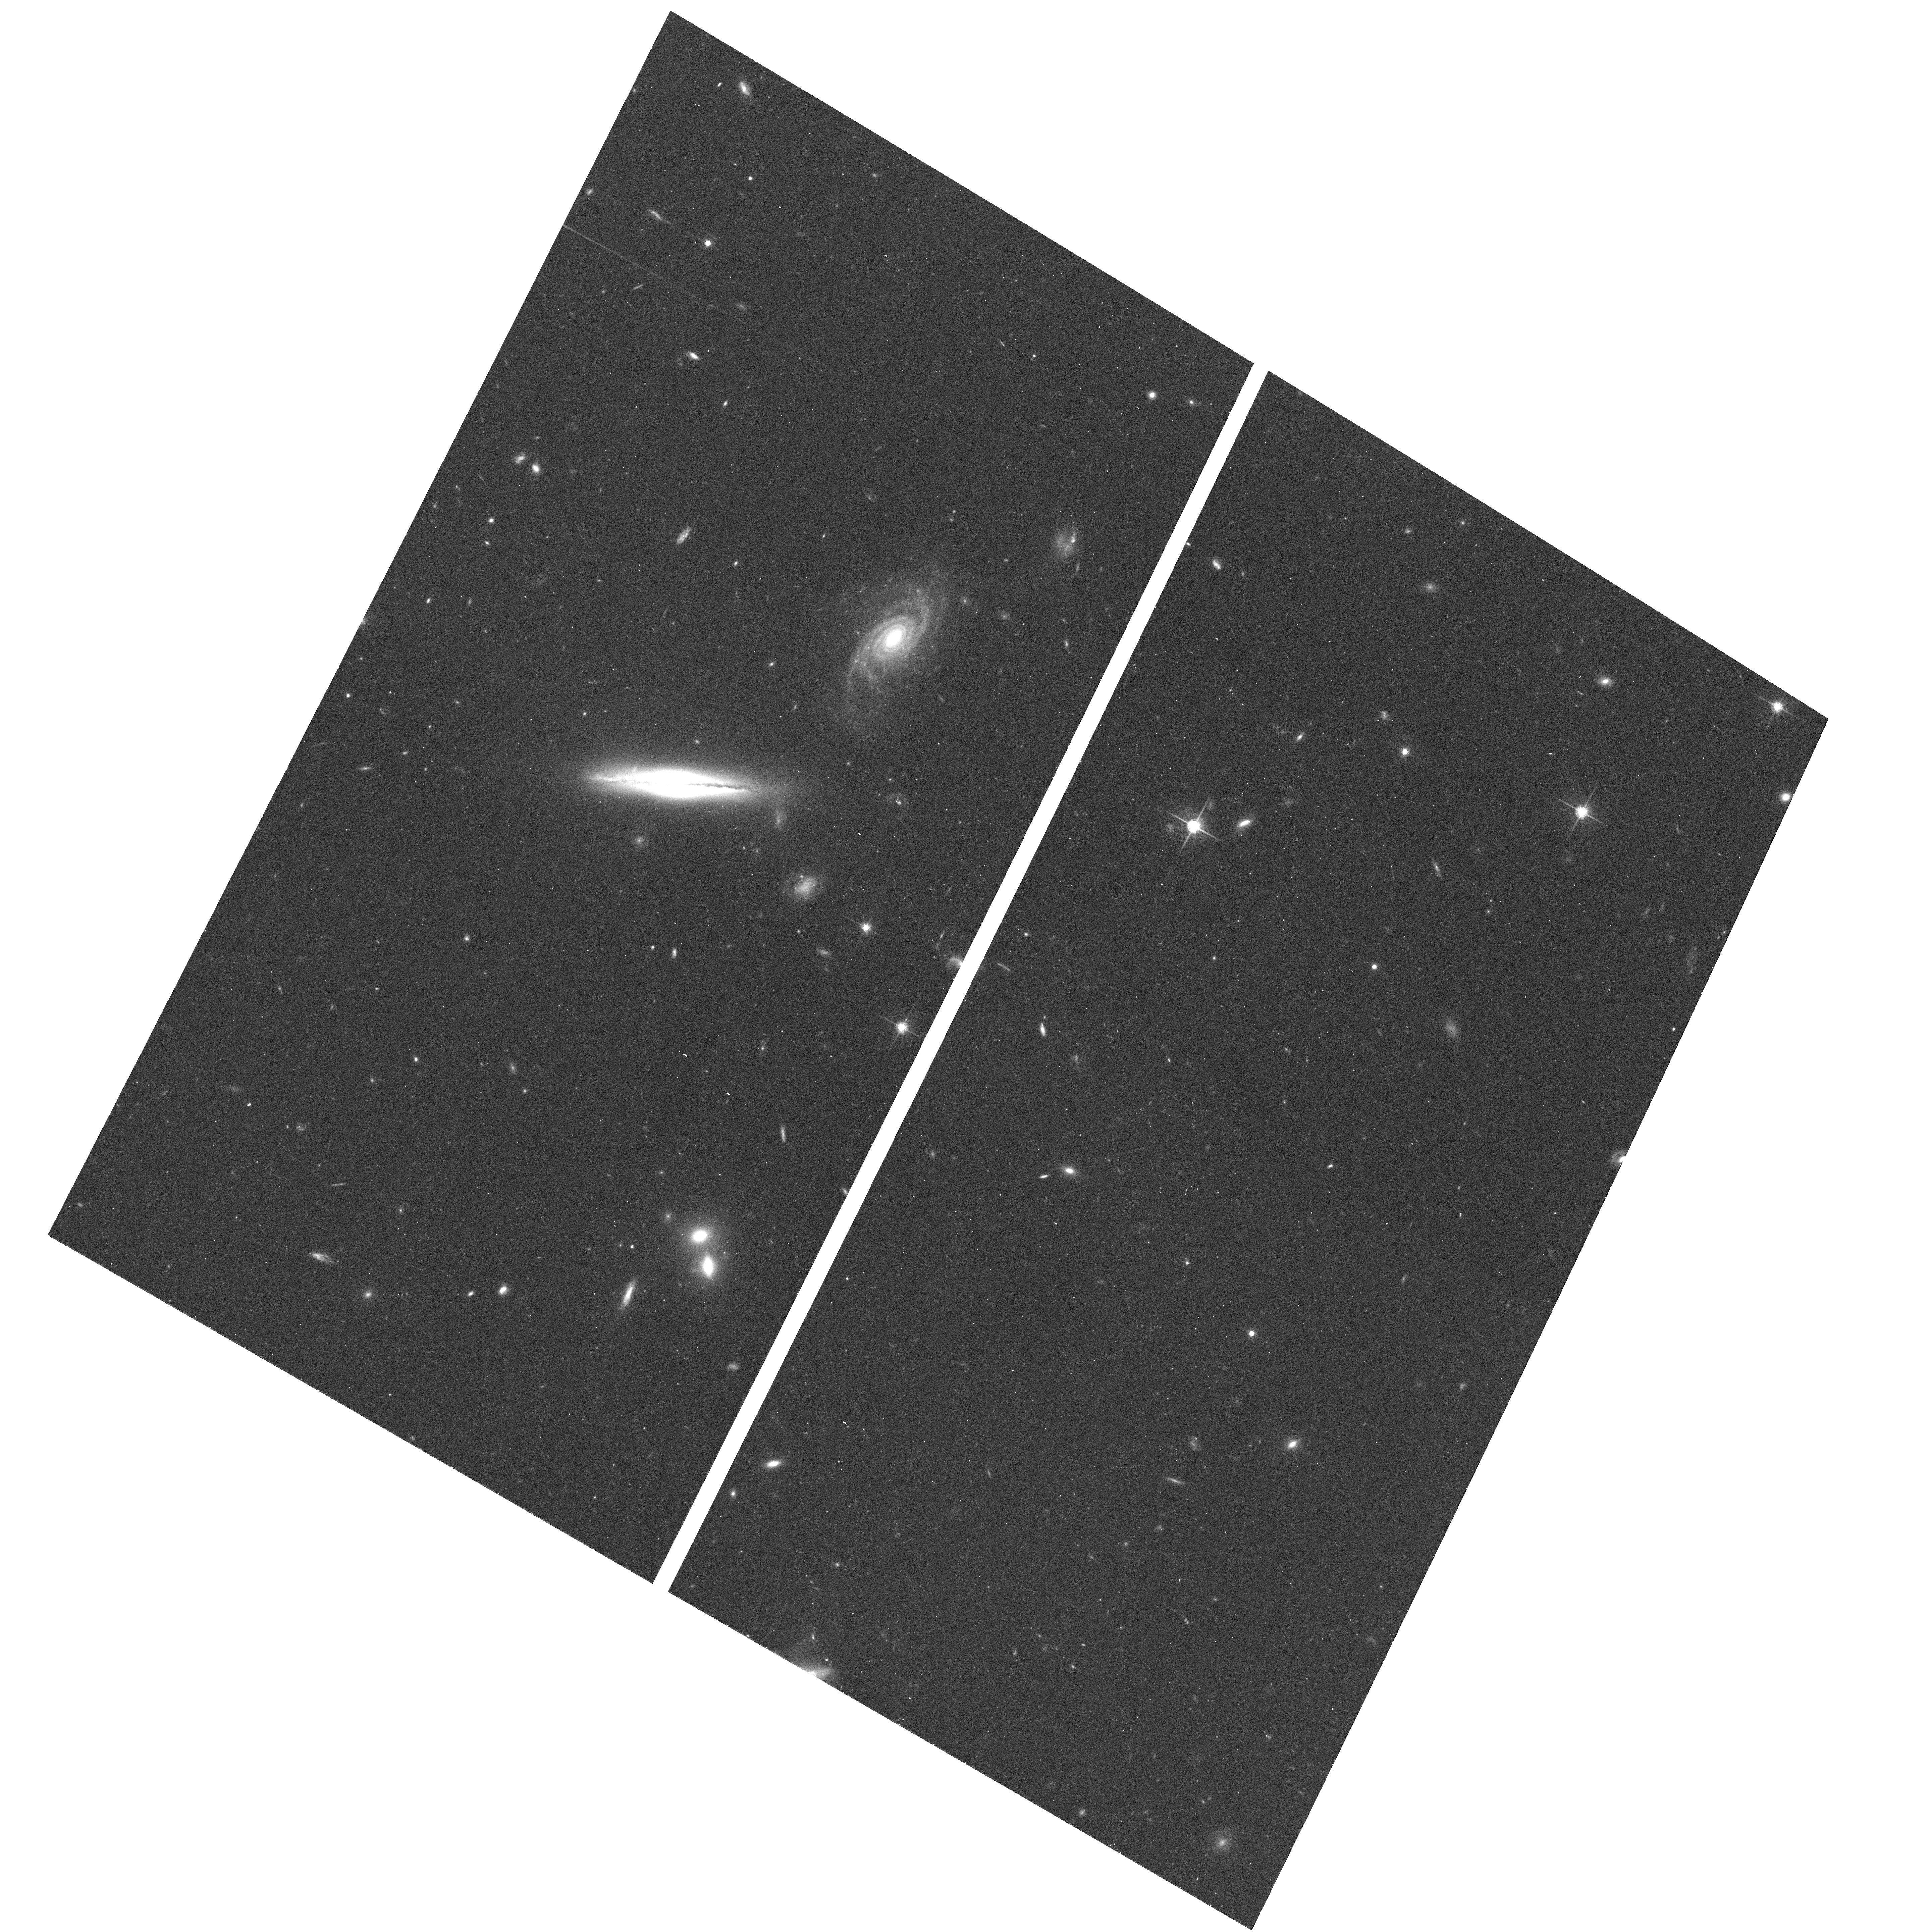
Target: 0313-1917
Instrument: ACS/WFC
Filter: F775W
Exposure: 17 min
Observation ID: hst_9376_01_acs_wfc_f775w_j8e301

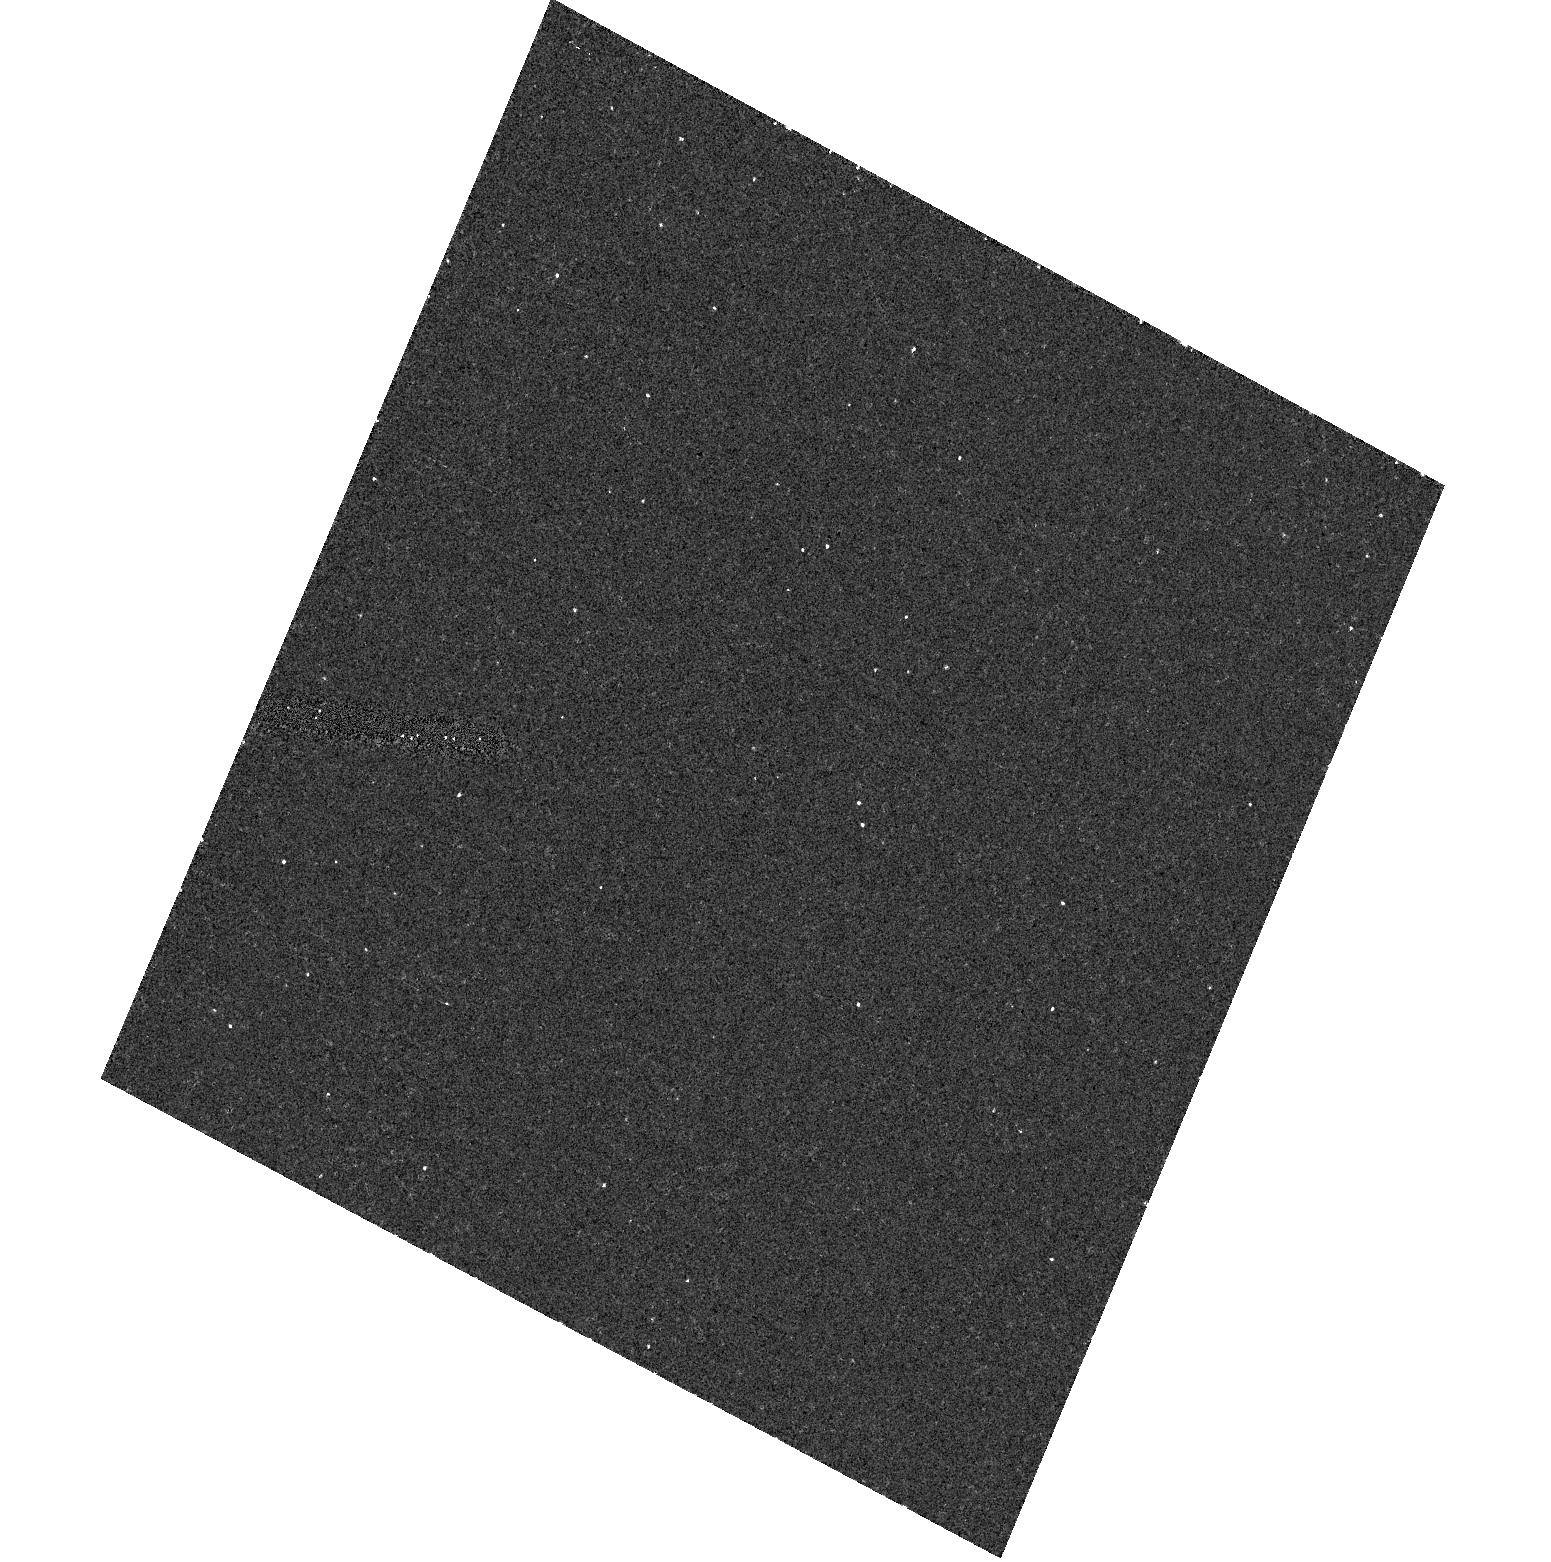
Target: field at RA 48.967°, Dec -19.112°
Instrument: ACS/HRC
Filter: F892N
Exposure: 13 min
Observation ID: hst_9376_01_acs_hrc_f892n_j8e301

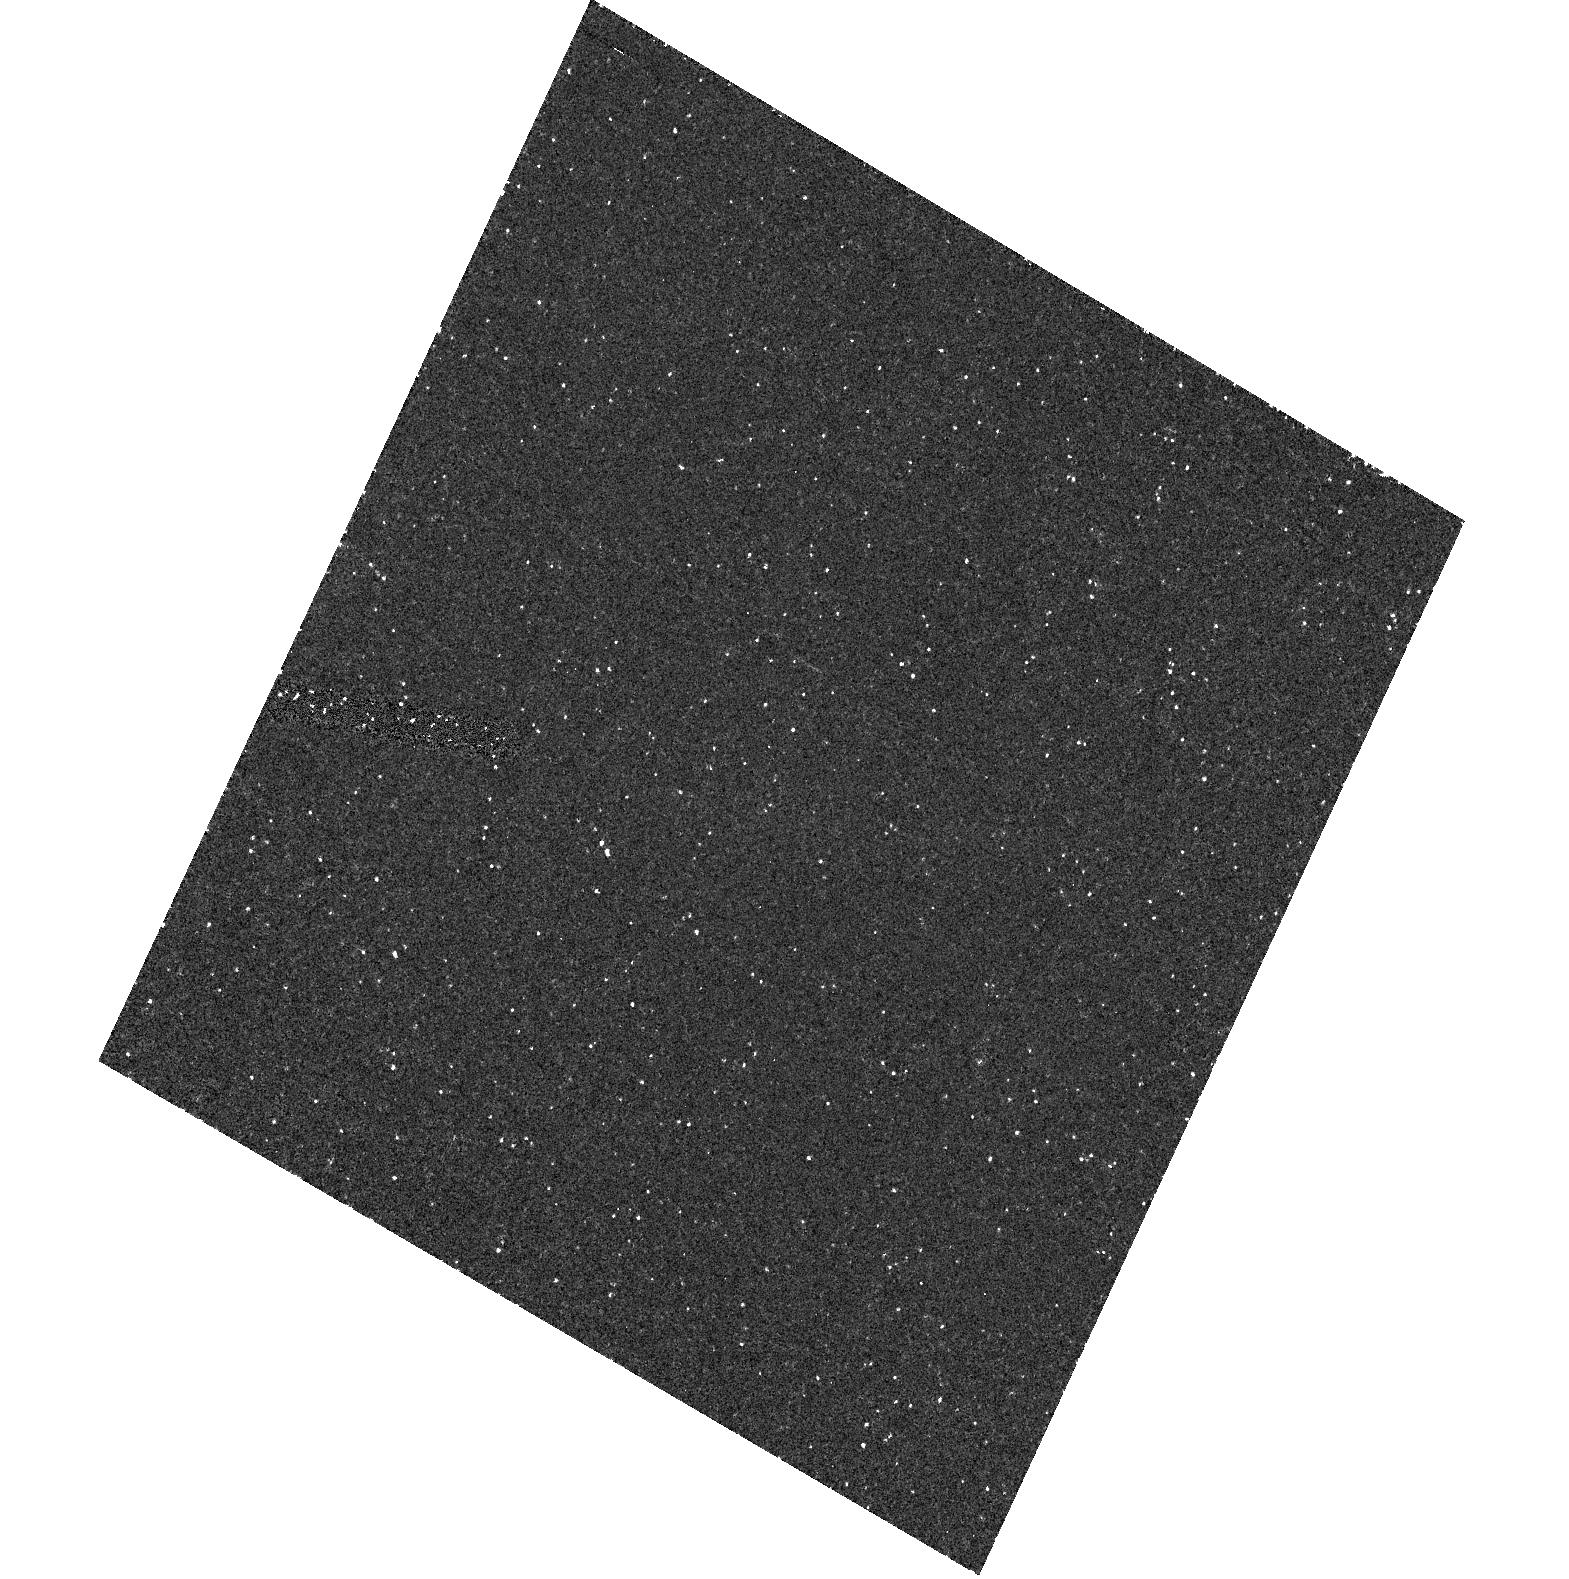
Target: 0313-1917
Instrument: ACS/HRC
Filter: F250W
Exposure: 43 min
Observation ID: hst_9376_02_acs_hrc_f250w_j8e302

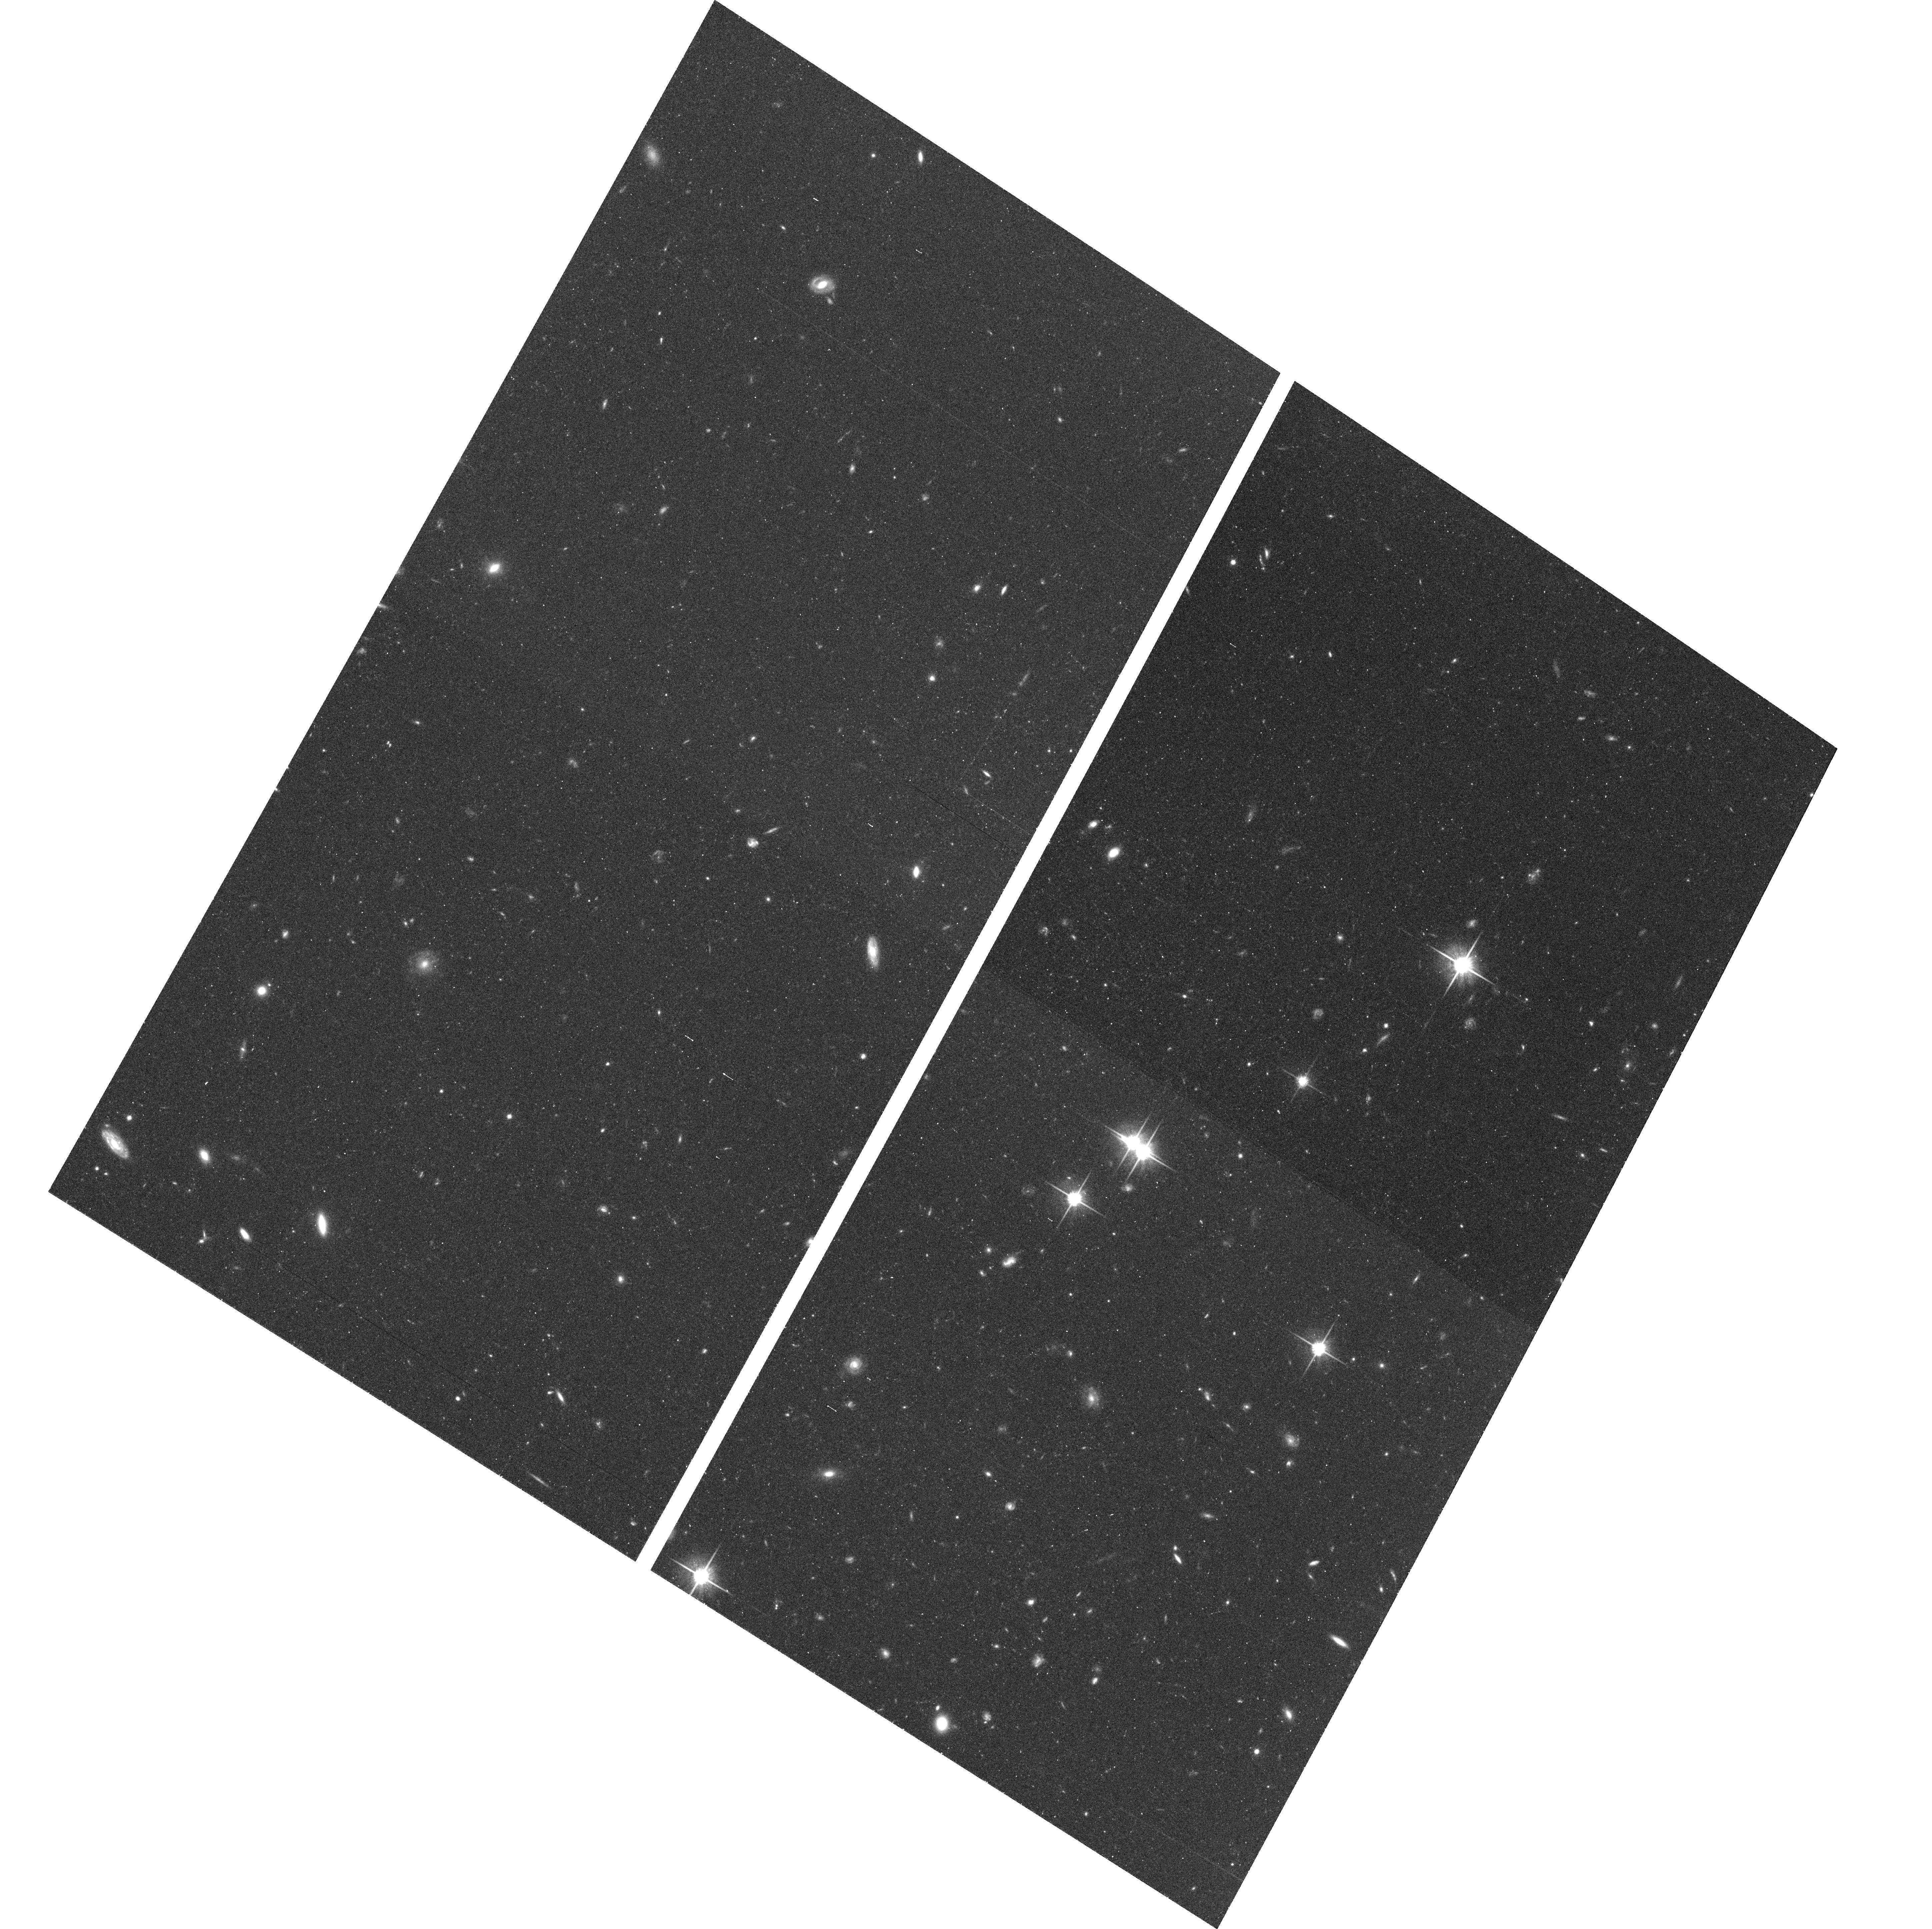
Target: field at RA 48.967°, Dec -19.112°
Instrument: ACS/WFC
Filter: F814W
Exposure: 39 min
Observation ID: hst_9376_02_acs_wfc_f814w_j8e302

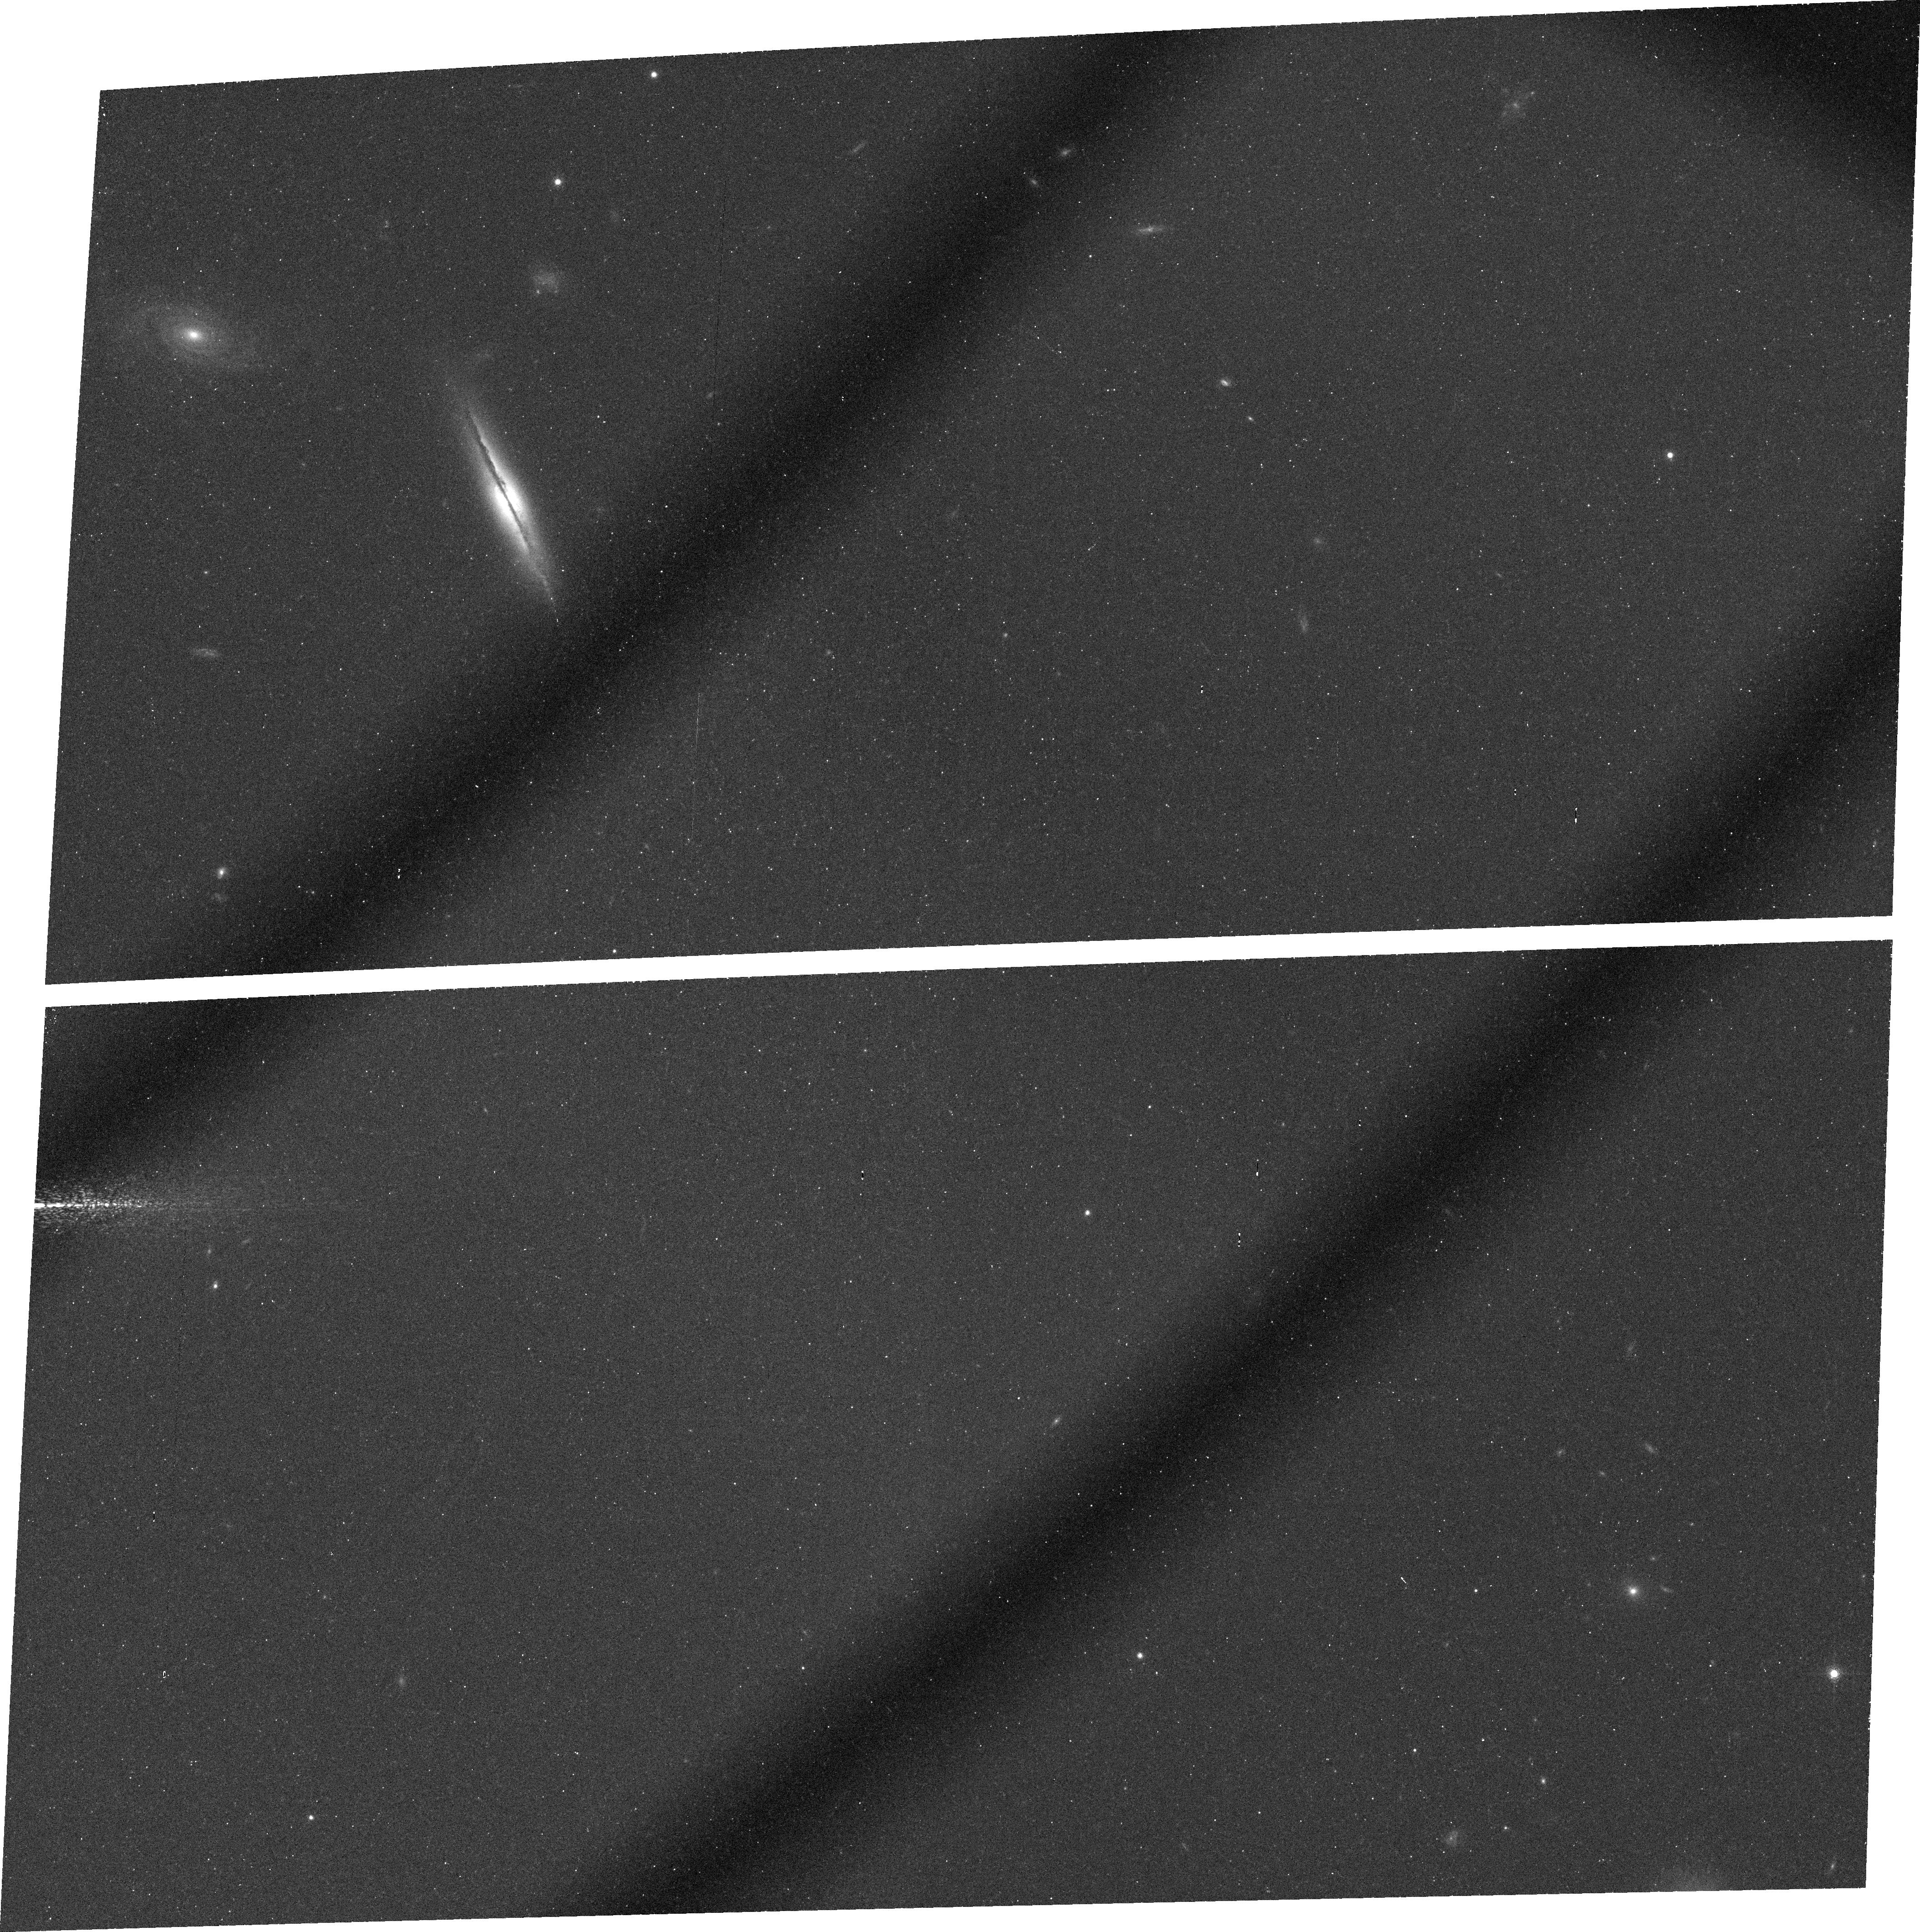
Target: 0313-1917
Instrument: ACS/WFC
Filter: FR716N
Exposure: 42 min
Observation ID: j8e301040

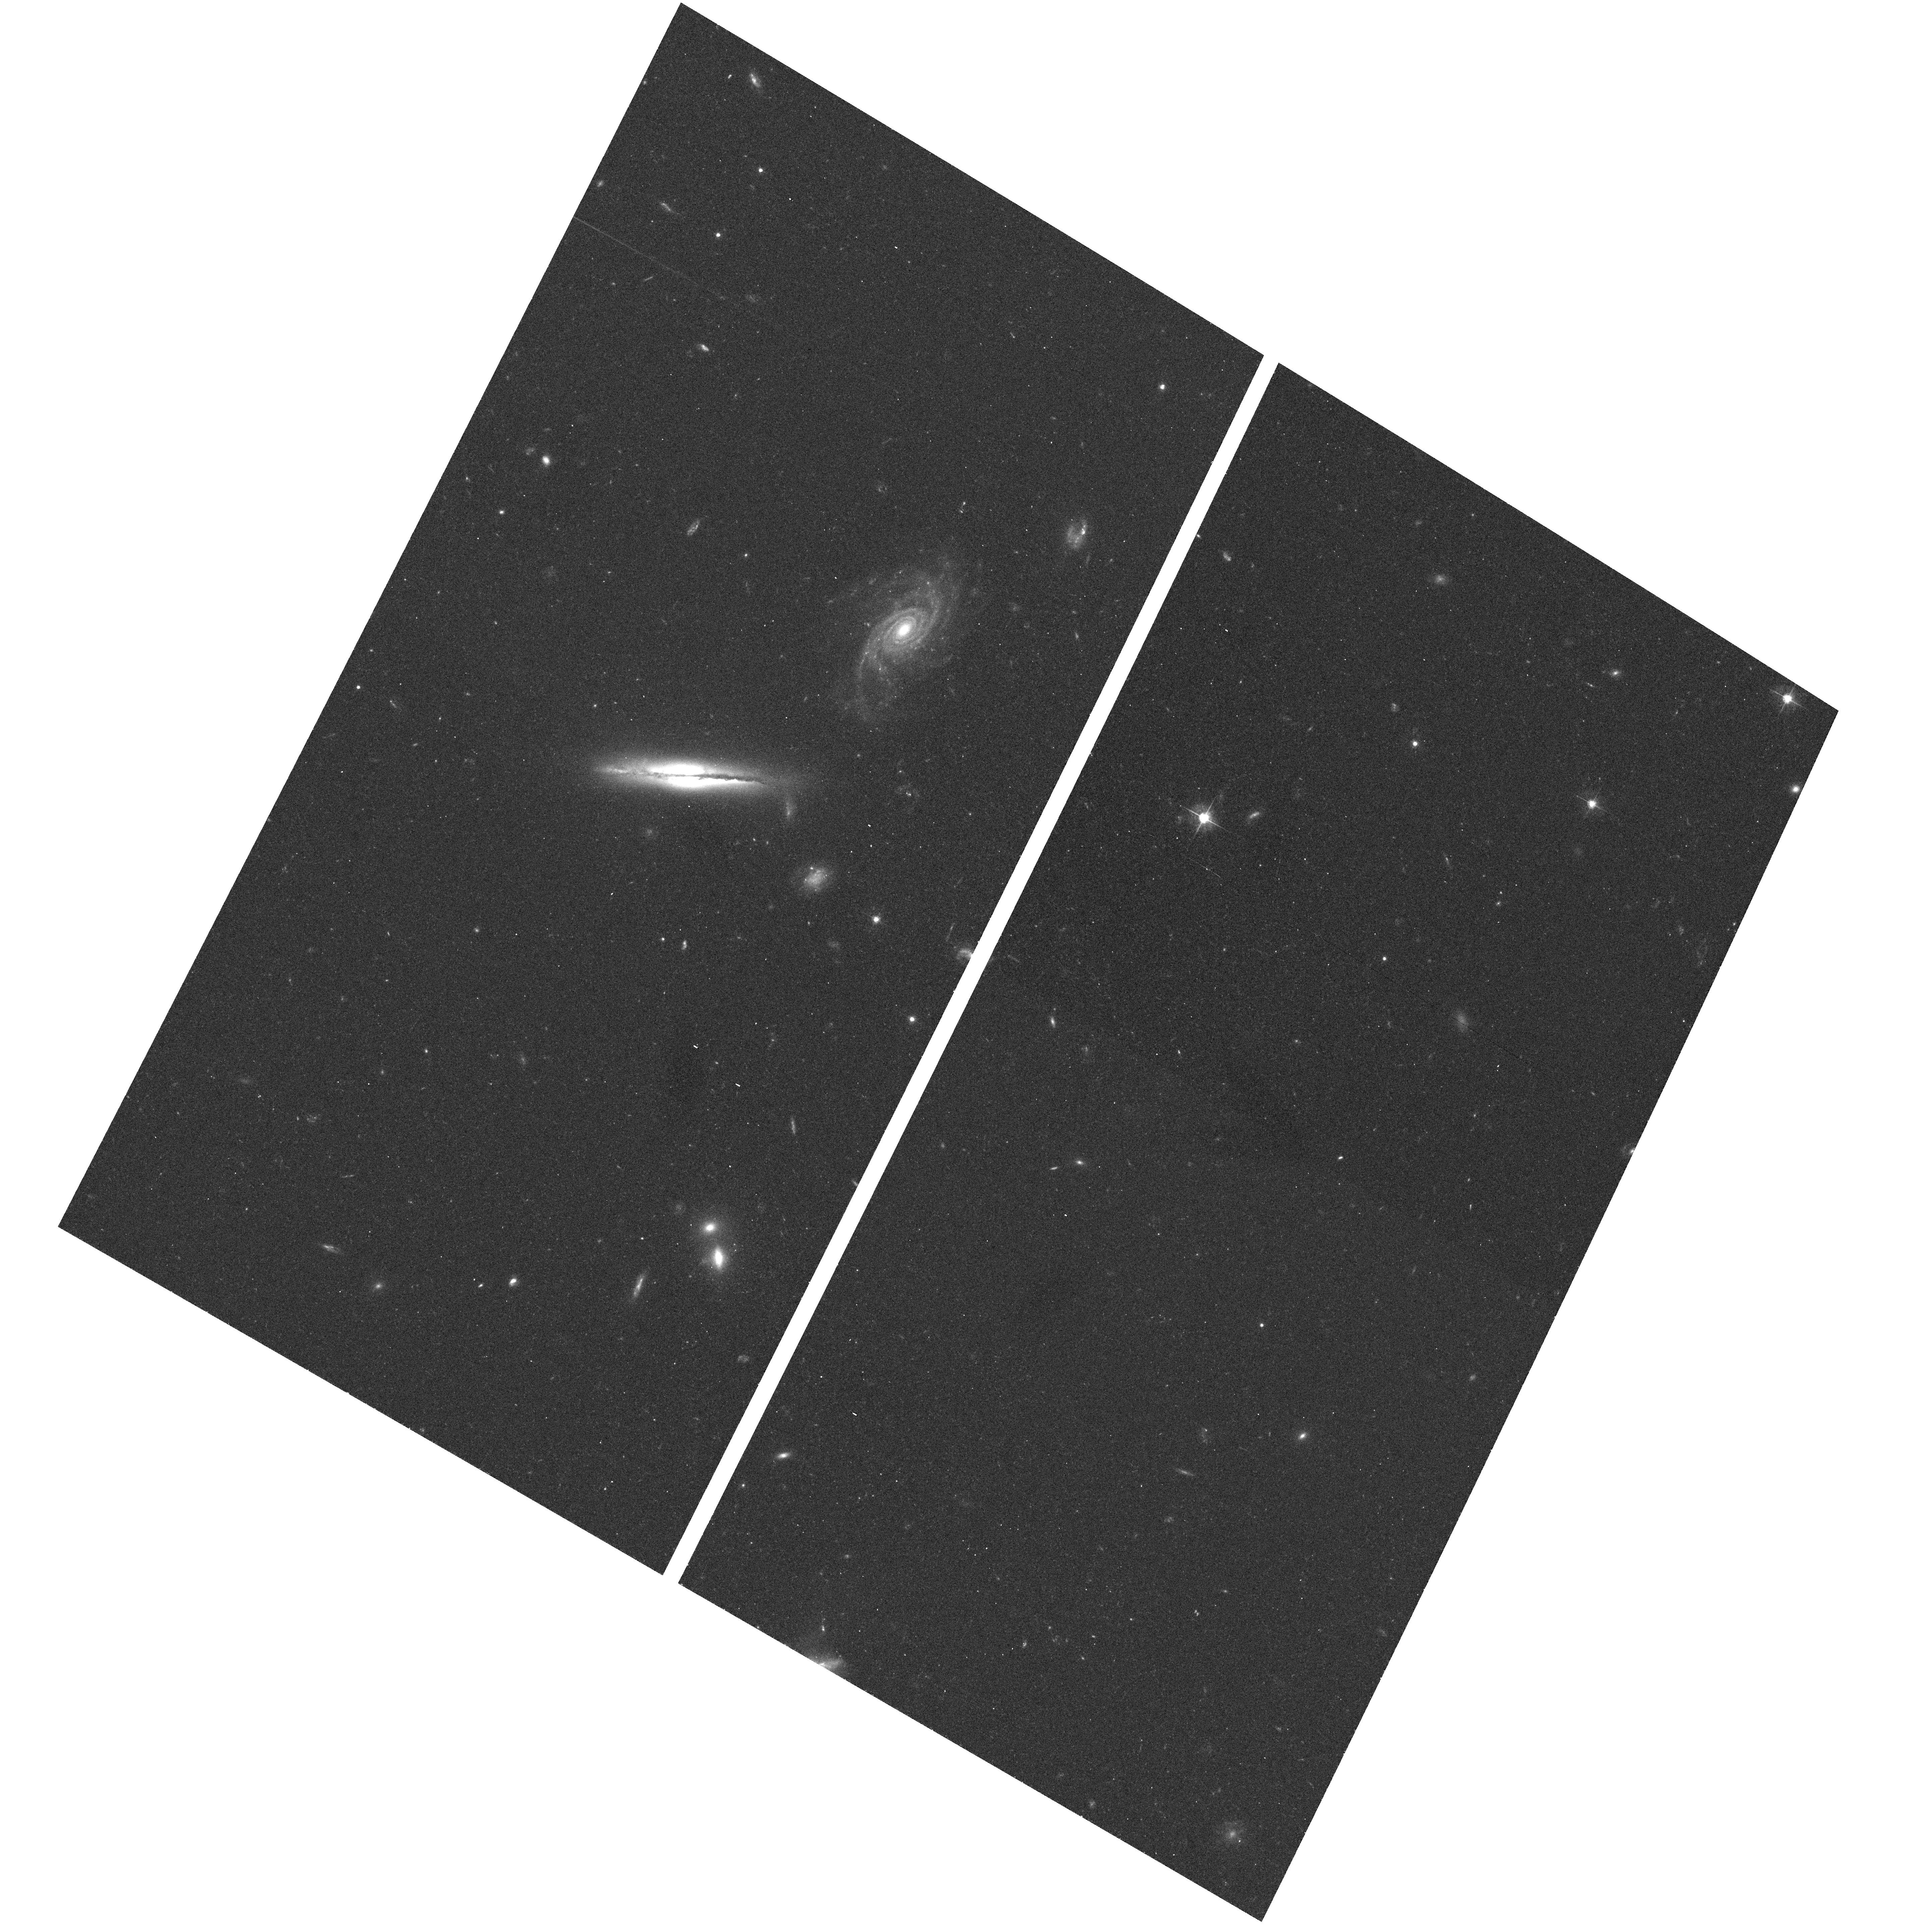
Target: 0313-1917
Instrument: ACS/WFC
Filter: F555W
Exposure: 18 min
Observation ID: hst_9376_01_acs_wfc_f555w_j8e301

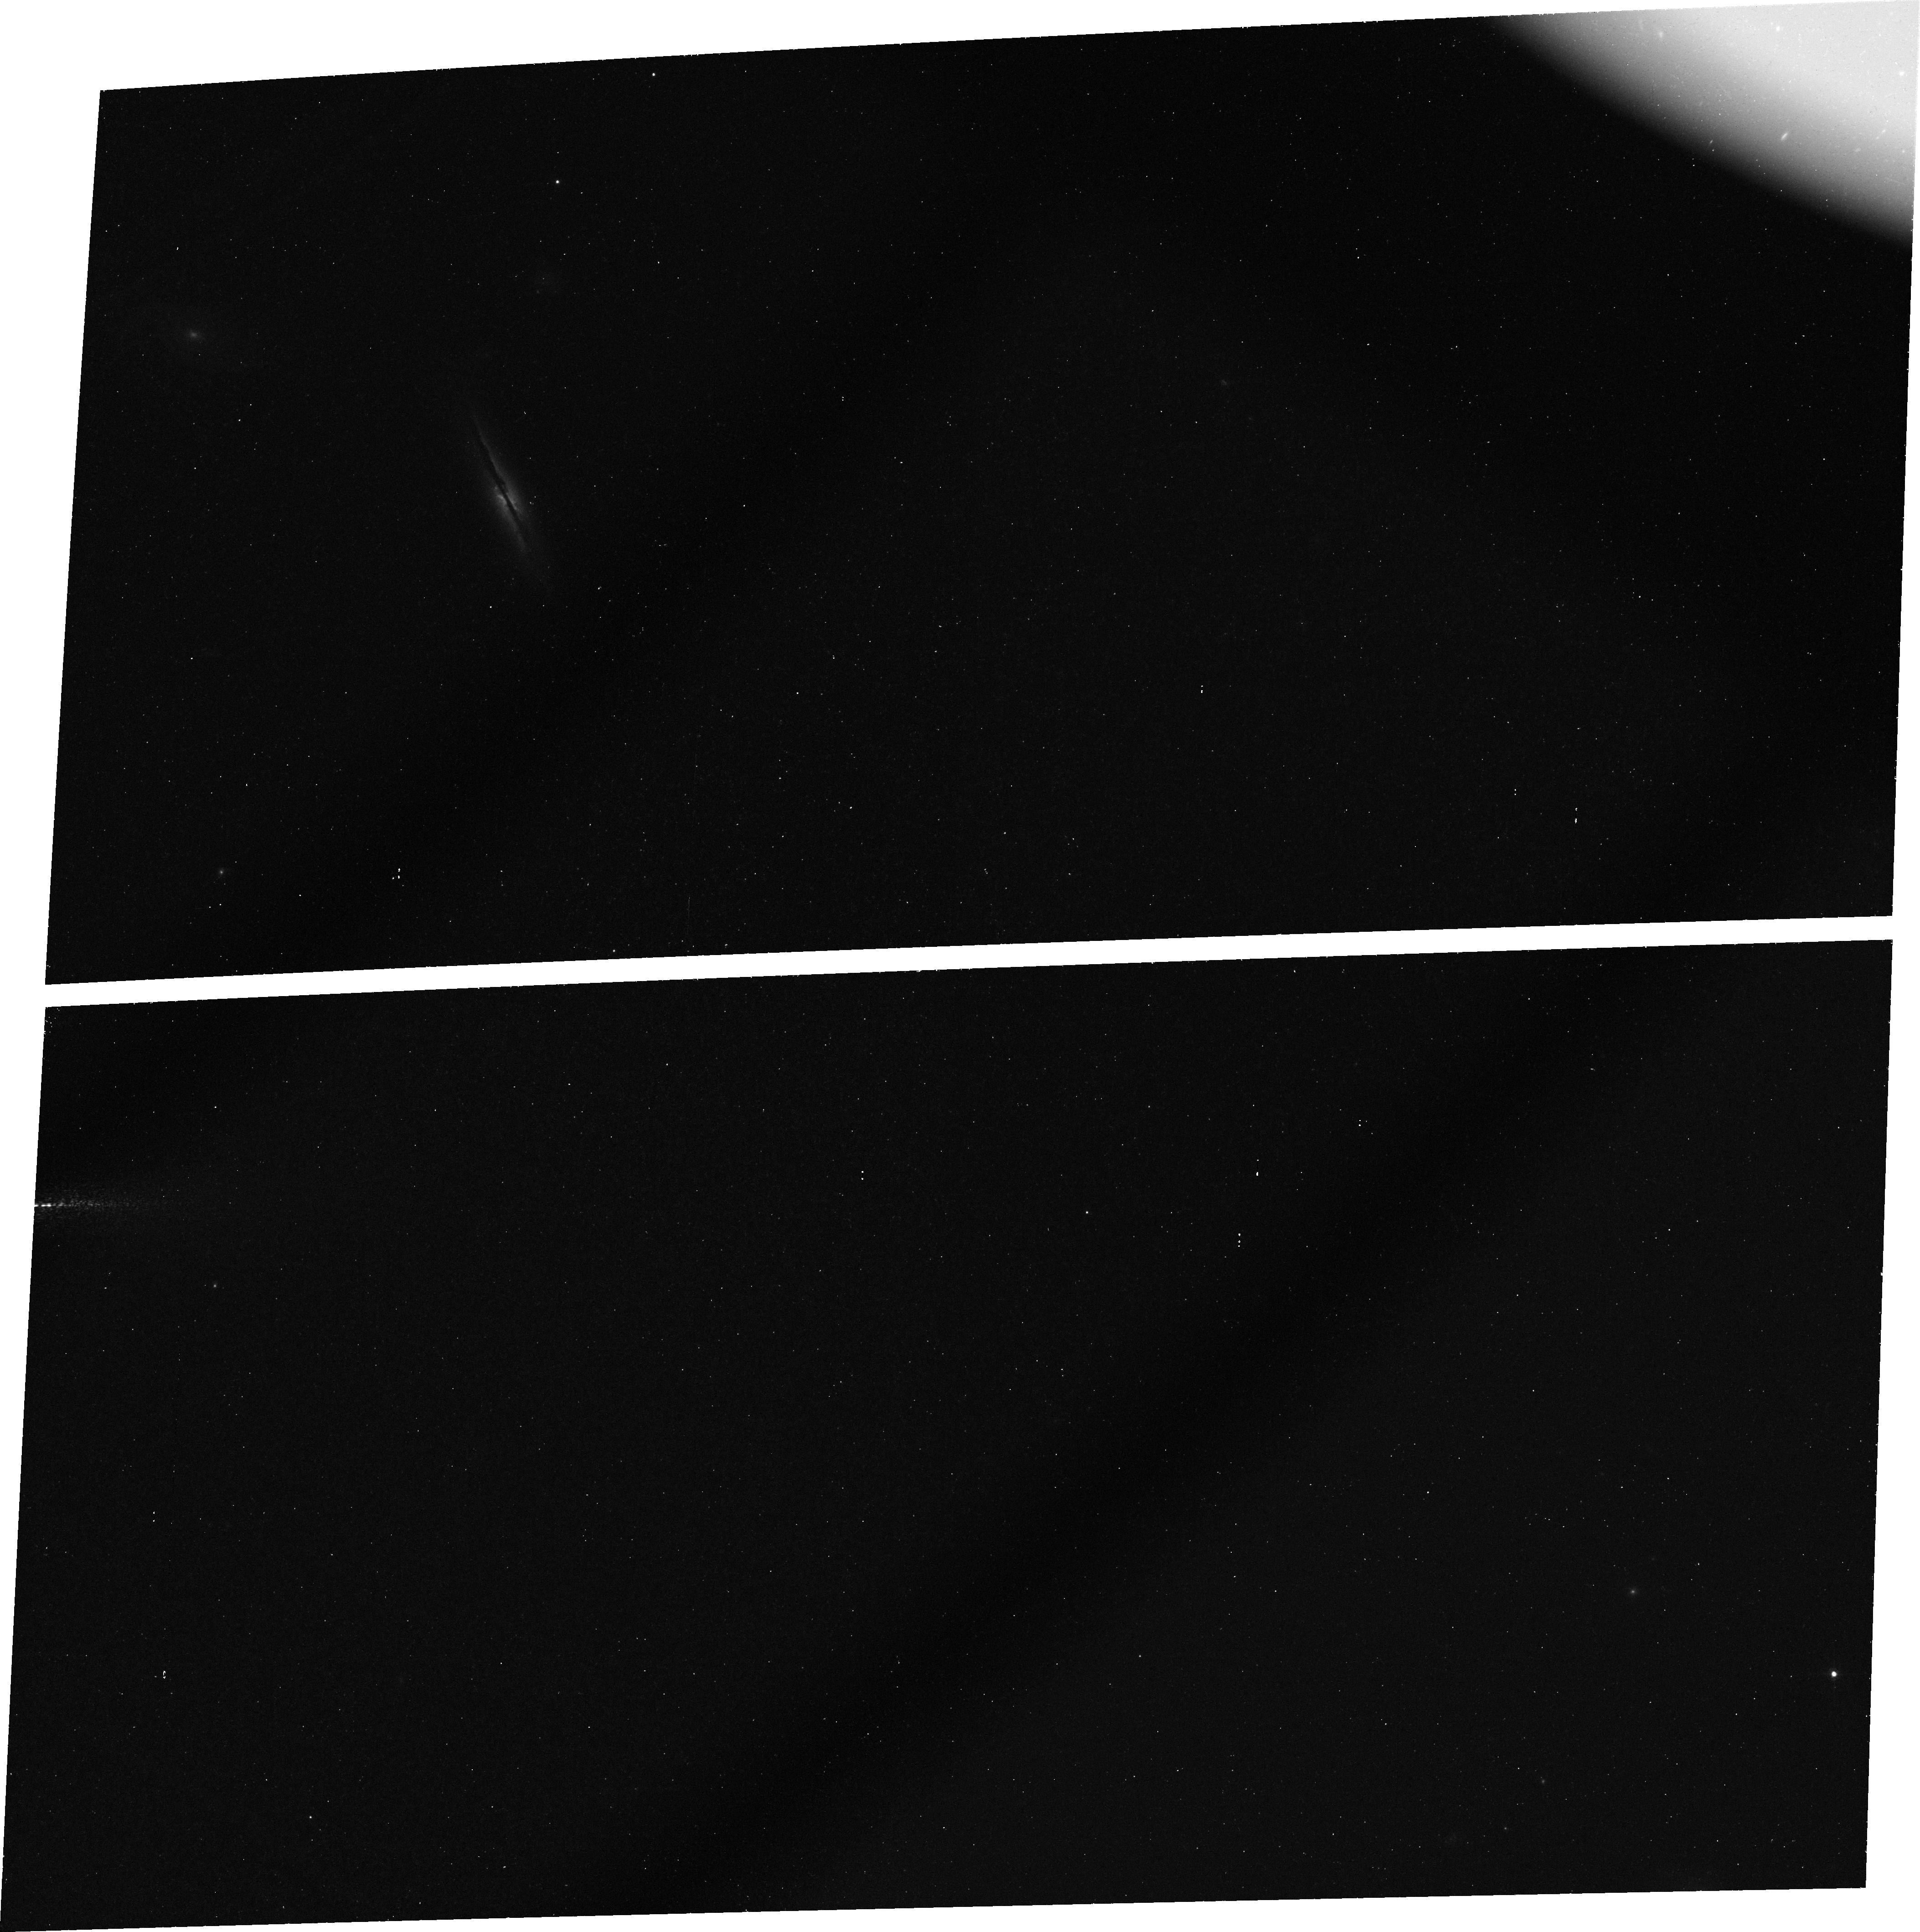
Target: 0313-1917
Instrument: ACS/WFC
Filter: FR551N
Exposure: 42 min
Observation ID: j8e301030

A Powerful Double Radio Source from a Spiral Galaxy (PI: Keel, William Clifford)

We have identified a powerful double radio source whose host galaxy is clearly a disk system, and probably a spiral. This violates a very general pattern among radio -loud AGN, and understanding this object may thus shed light on the differences among expressions of nuclear activity between spiral and elliptical hosts. We propose a set of images to verify the spiral morphology, seek evidence of a nuclear ionization cone and jet/ISM interactions via narrow-band imaging, and search for optical synchrotron emission from the radio jet. These data would show whether indeed this (already strong) case indeed represents a spiral galaxy producing a powerful double source, what kind of spiral, and how both the nuclear and extended activity compare to those in typical elliptical host systems.